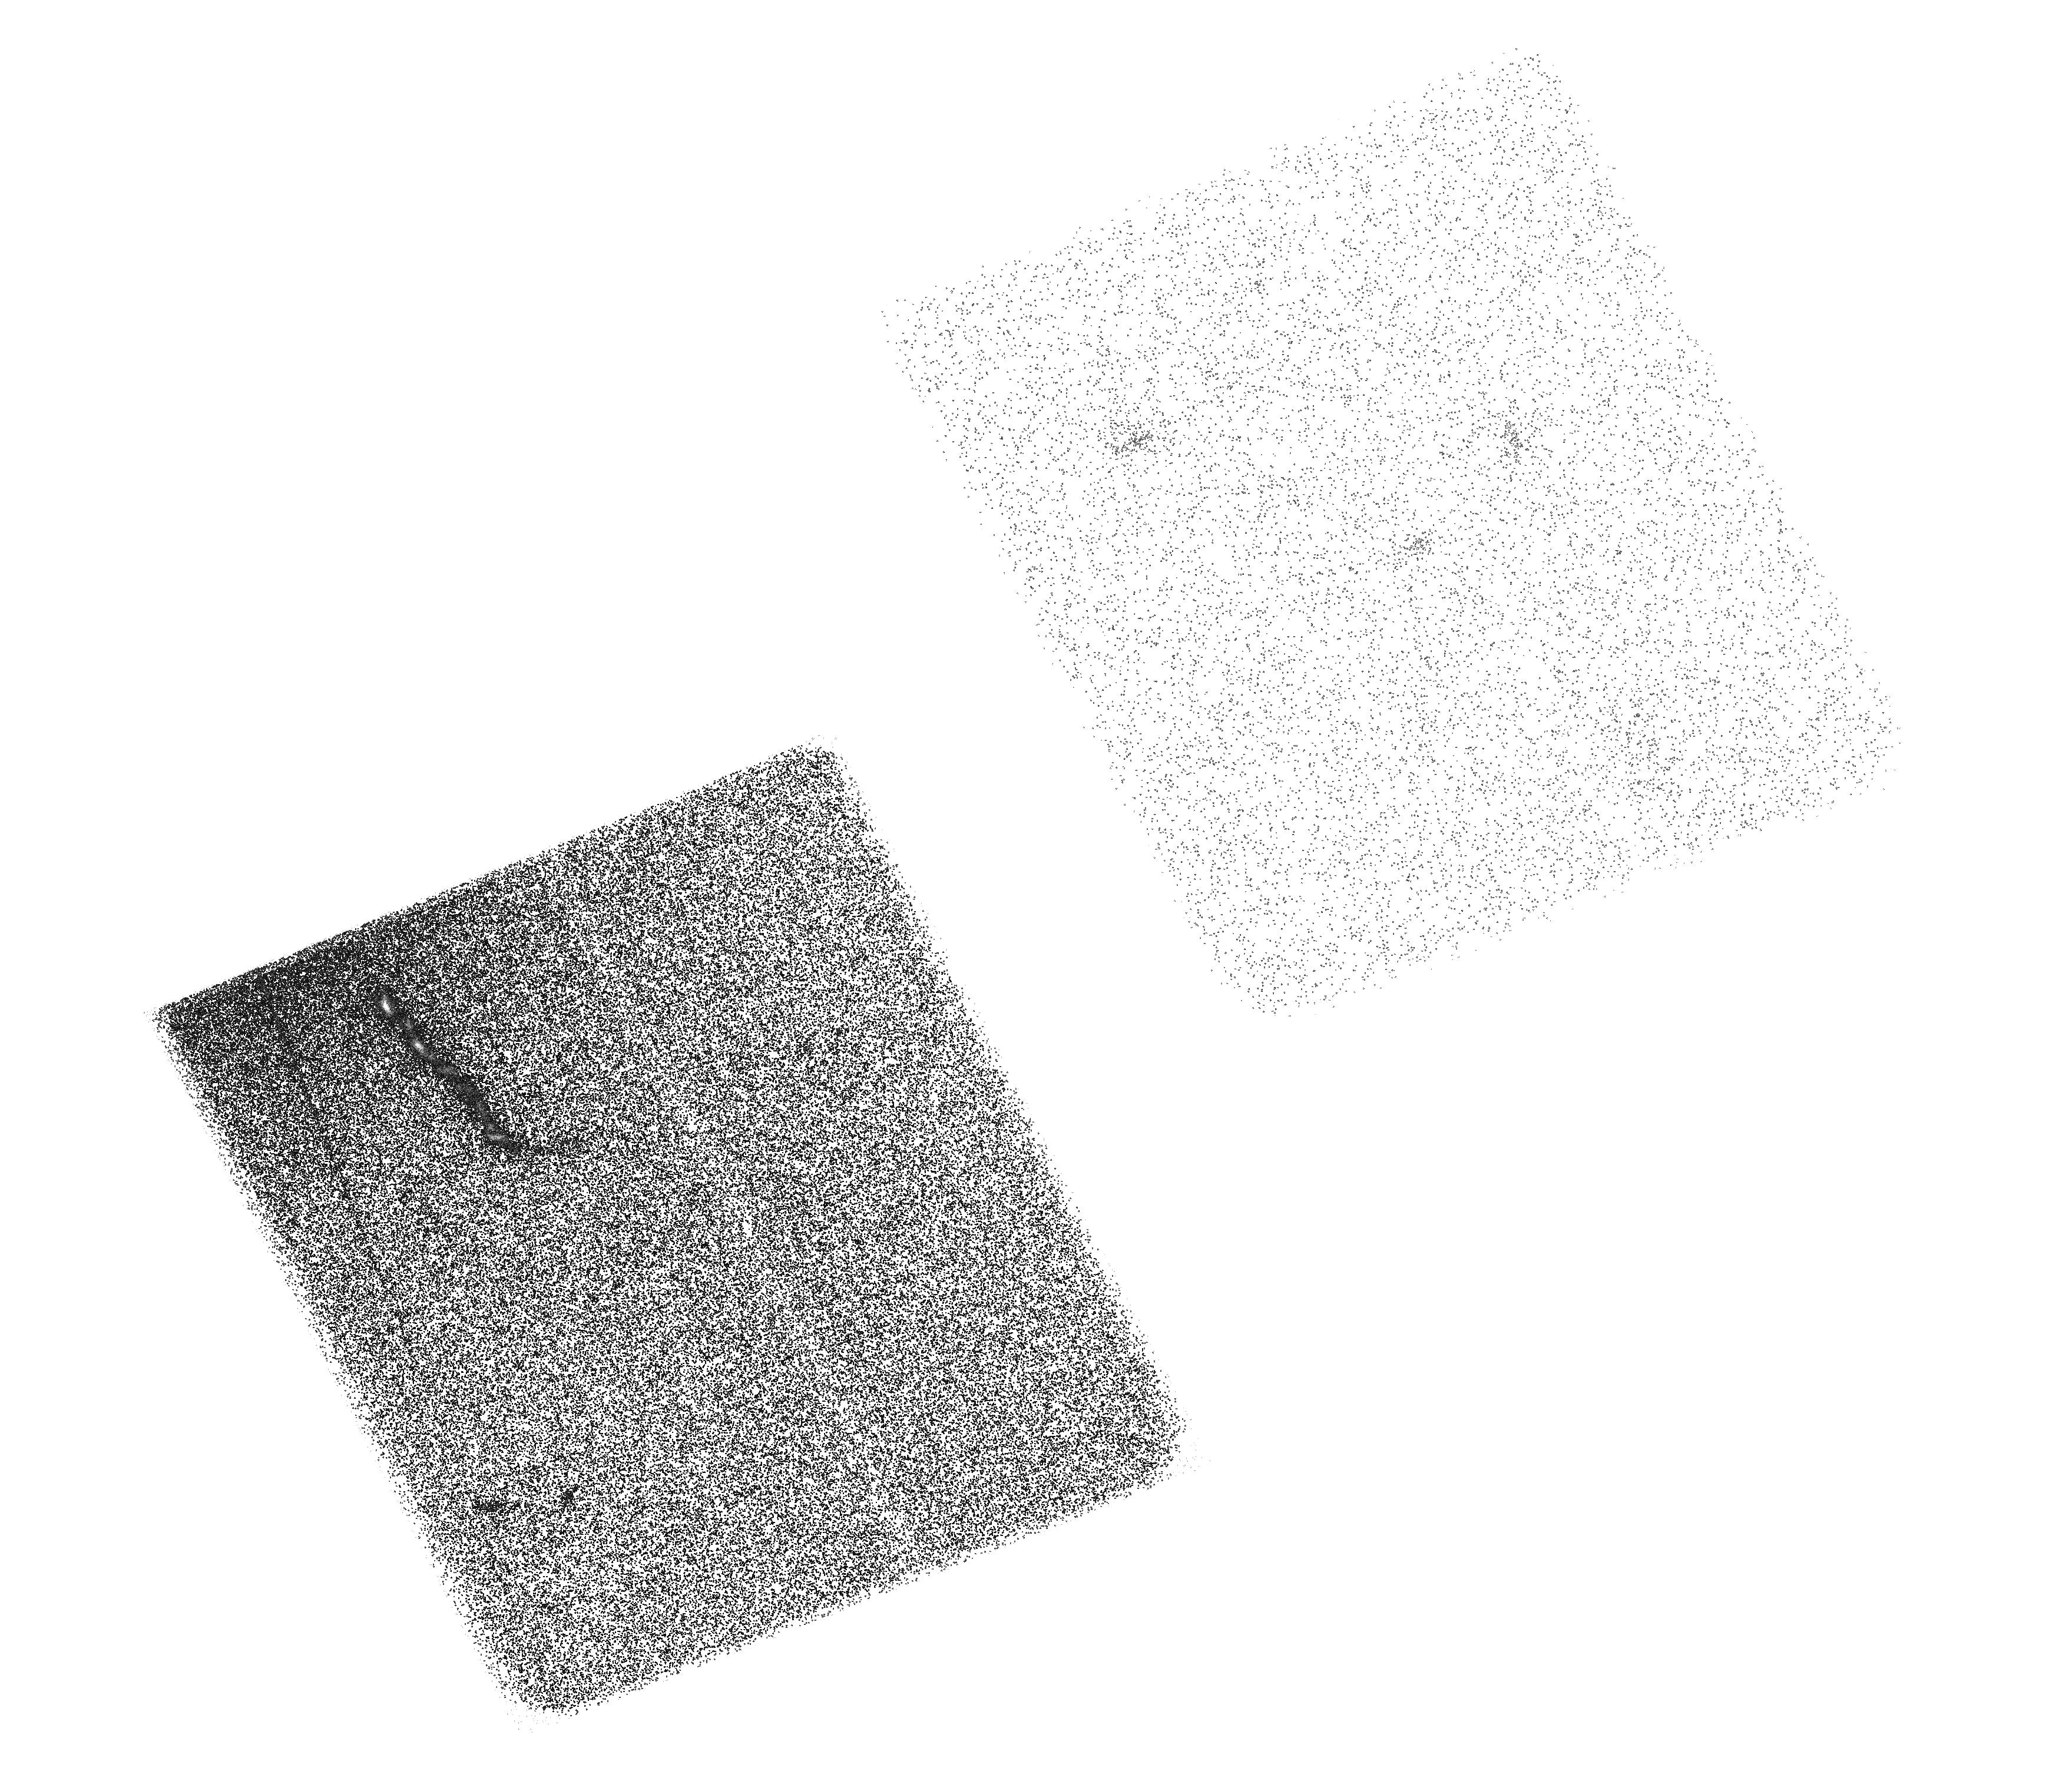
Target: STAR-J122903+020318. Instrument: ACS/SBC. Filter: F150LP. Exposure: 2.2 h. Observation ID: hst_9814_01_acs_sbc_f150lp_j8p001

The Nature of the UV Excess in the Jet of 3C273 (PI: Jester, Sebastian)

We propose to obtain a 3-orbit far-ultraviolet exposure of 3C 273's jet with ACS/SBC. Combining this with our existing and HST data, we will determine the spectrum of the UV excess emission from this jet. Hence, we will establish whether the UV excess is of common origin with the jet's X-rays. This jet has long served as a test case for all extragalactic jets, as it is both long (over 20 arcsec) and bright. Our request for additional observations is motivated firstly by our VLA/HST study of the jet in 3C 273. It has provided evidence for distributed particle acceleration and a hardening of the radio-UV spectrum towards the UV, caused by a UV-excess emission component of unknown origin. Secondly, the X-ray emission mechanism for this jet remains unclear even with the well-resolved Chandra imaging. The proposed data will tell whether these two issues are related. If they are, as we predict, then we can study the X-ray emitters at the HST's full resolution using the proposed observations.